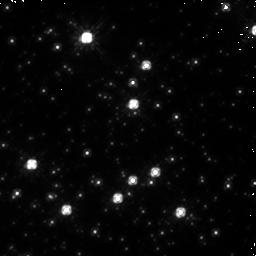
Target: NGC-1850-1
Instrument: NICMOS/NIC1
Filter: F110W
Exposure: 19 min
Observation ID: n9jh01040

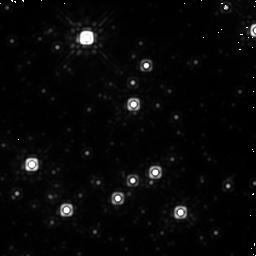
Target: NGC-1850-1
Instrument: NICMOS/NIC1
Filter: F160W
Exposure: 19 min
Observation ID: n9jh01030

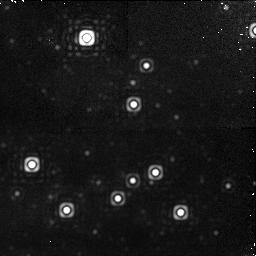
Target: NGC-1850-1
Instrument: NICMOS/NIC1
Filter: F190N
Exposure: 31 min
Observation ID: n9jh01010

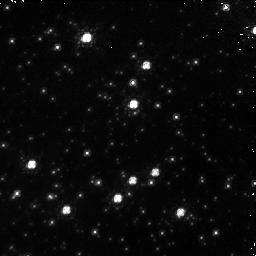
Target: NGC-1850-1
Instrument: NICMOS/NIC1
Filter: F090M
Exposure: 19 min
Observation ID: n9jh01020

Low frequency flatfield test for NICMOS Camera 1 (PI: de Jong, Roelof S.)

We will perform a low frequency flatfield investigation for NICMOS Camera 1 in order to better characterize the flatfielding errors seen for camera 1 in the photometric monitoring data. NGC1850 will be dithered in a 3x3 pattern in 4 filters: F090M, F110W, F160W, and F190N. Each exposure will last at least 100 s to mitigate charge trapping non-linearity effects. Please schedule this at the earliest opportunity, as the problems with the NIC1 flat field may be related to the NICMOS non-linearity currently being investigated.